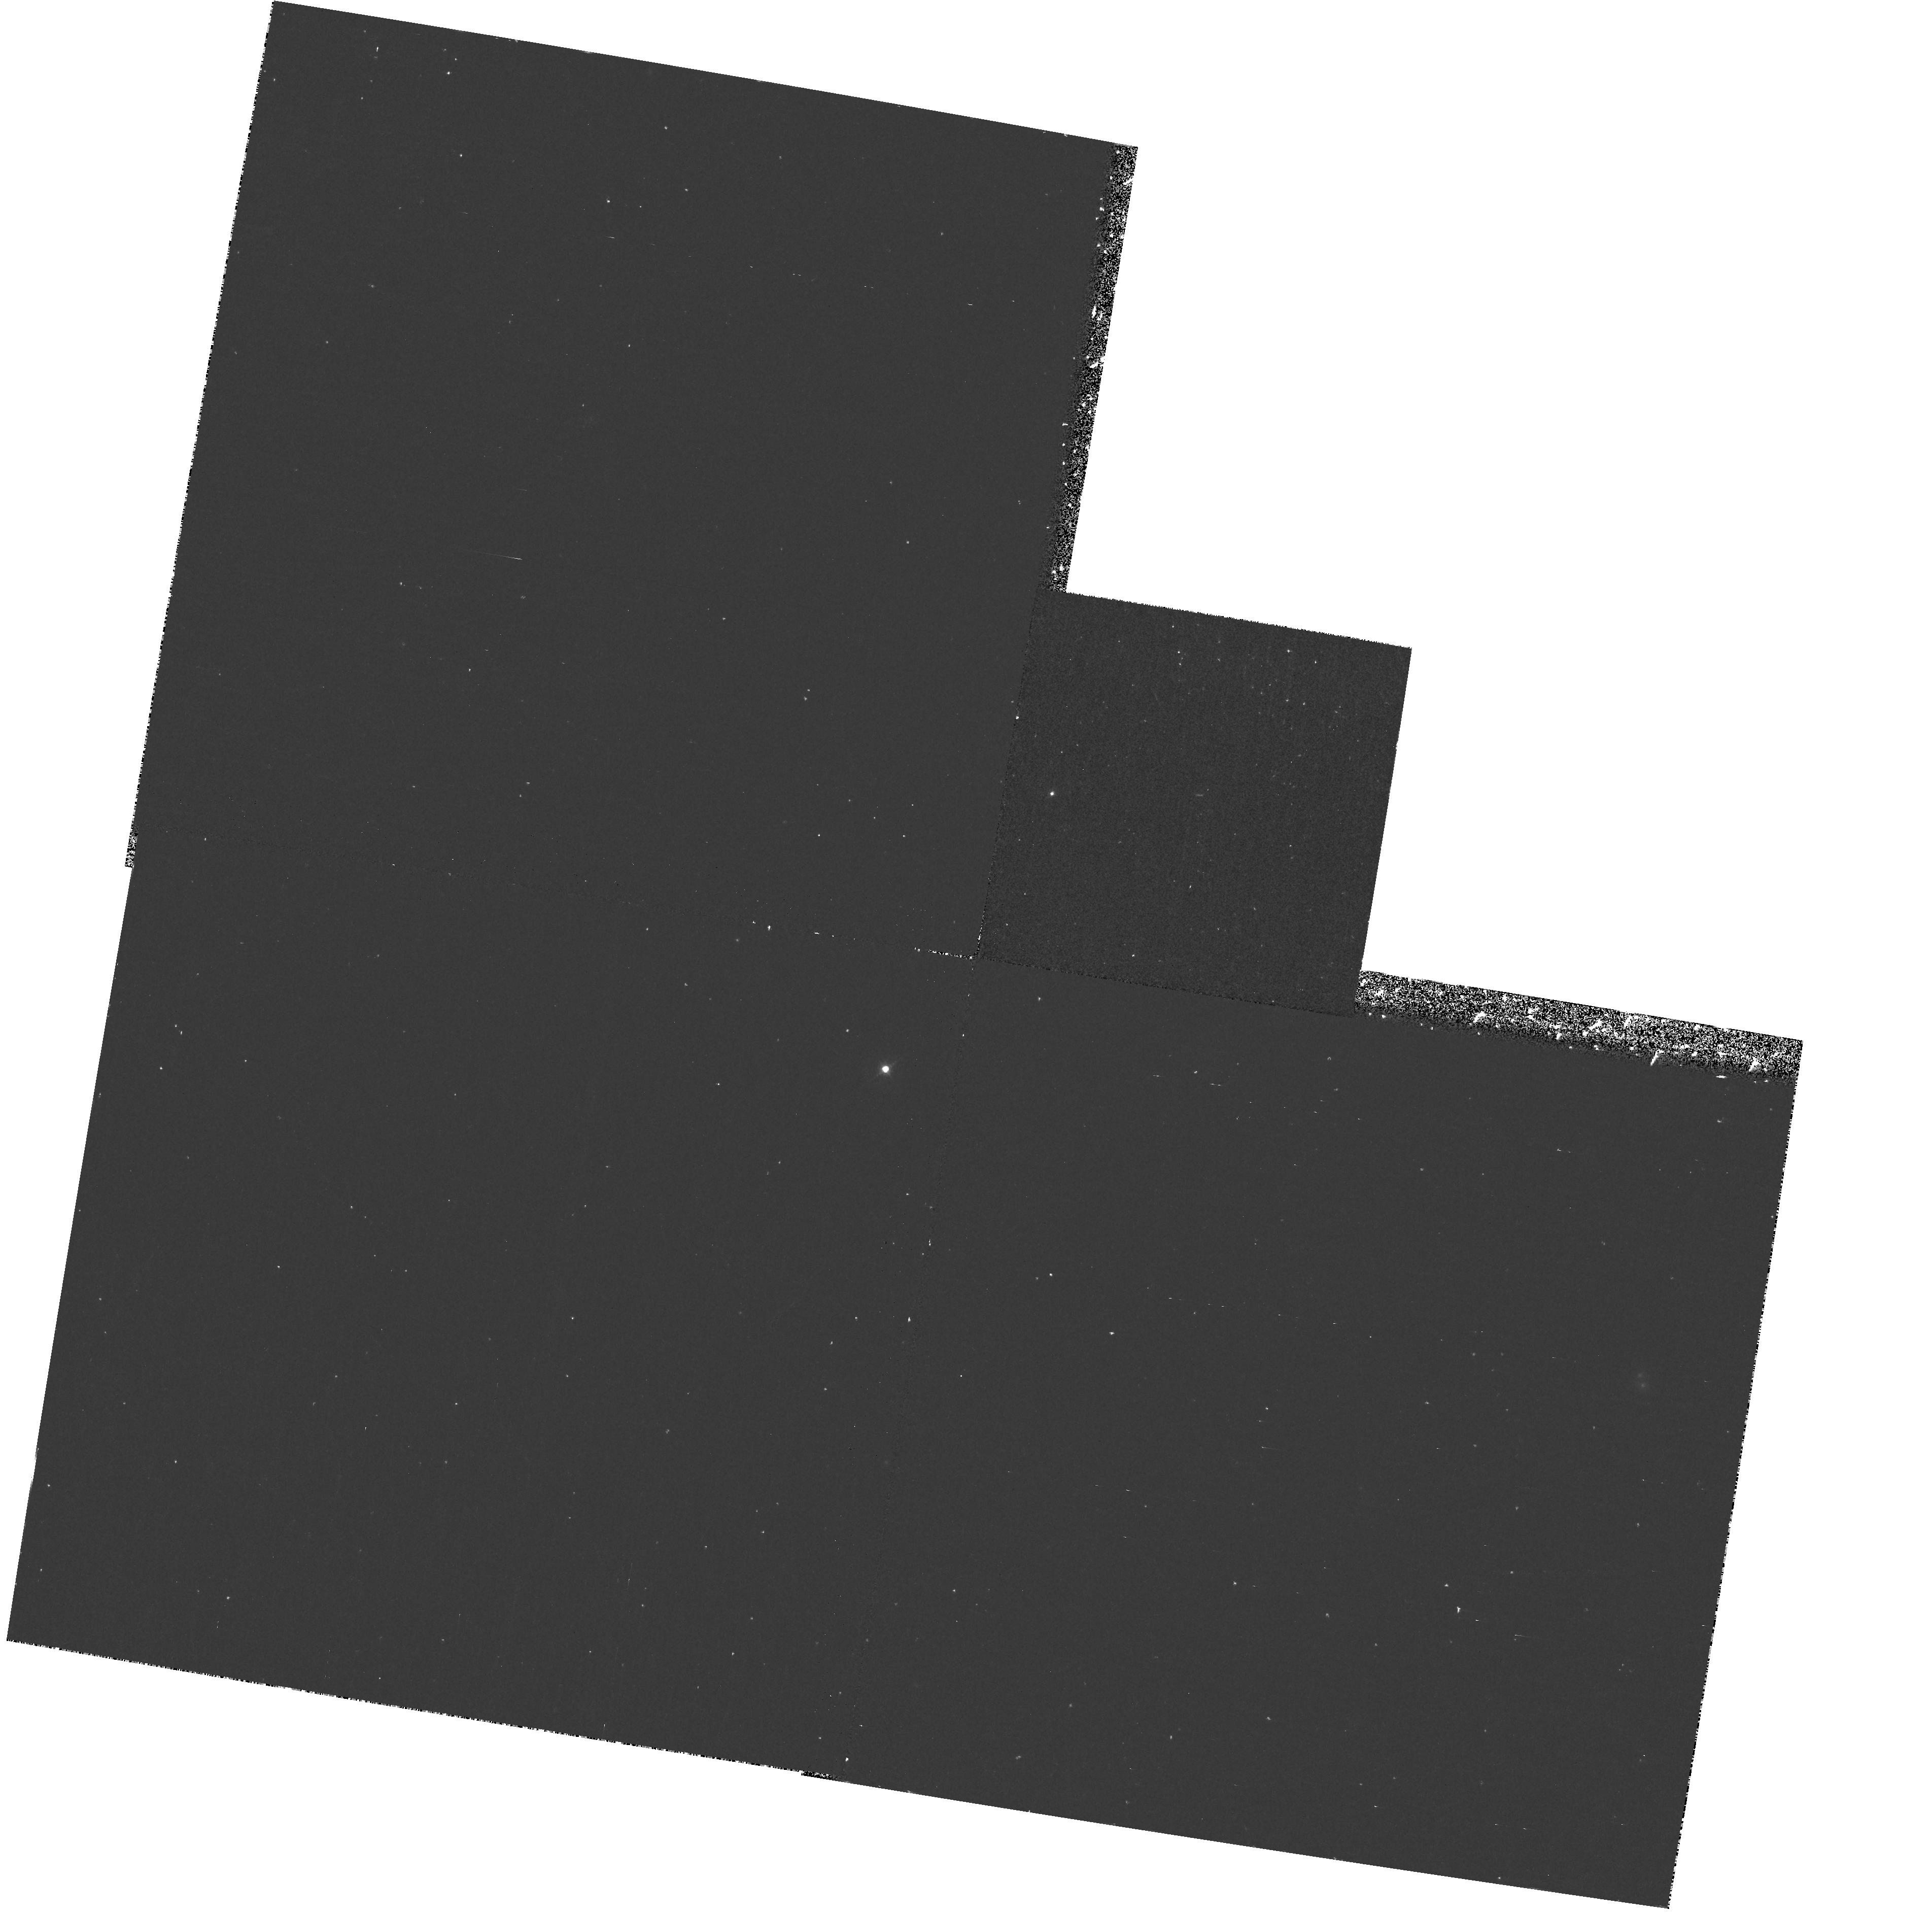
Target: IRASFSC10214+4724. Instrument: WFPC2/PC. Filter: F467M. Exposure: 37 min. Observation ID: hst_6834_04_wfpc2_pc_f467m_u3wf04

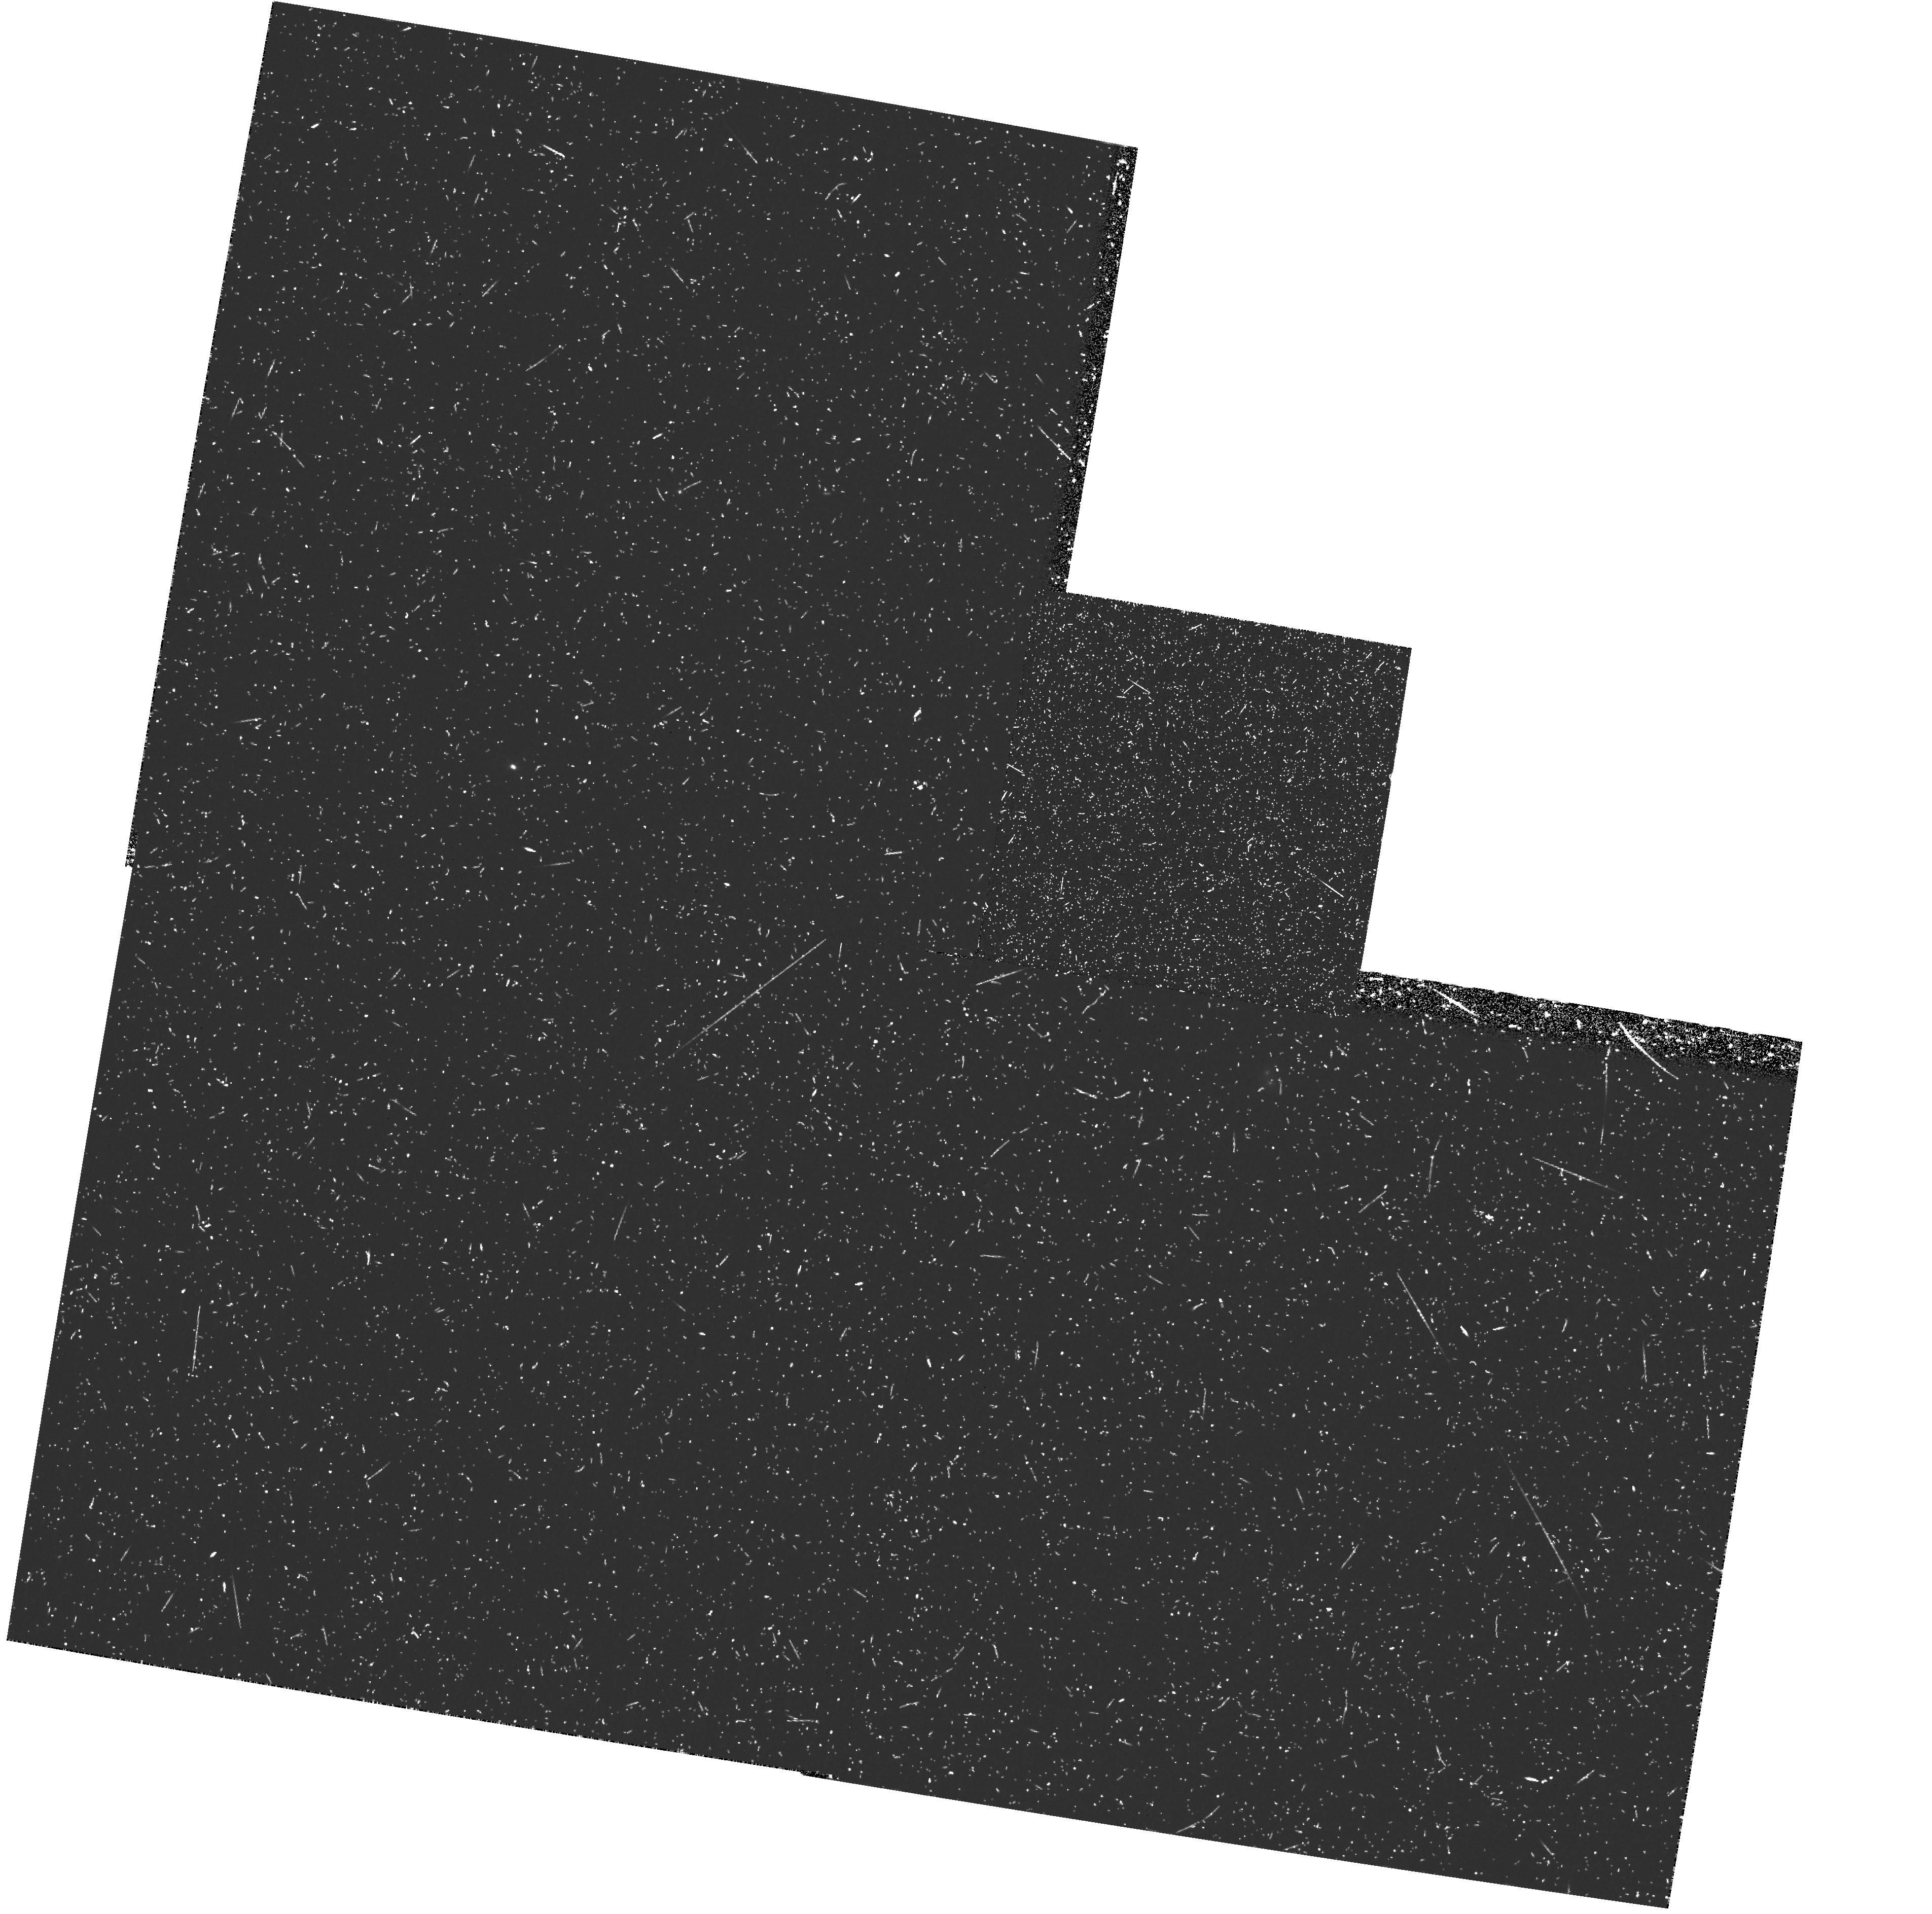
Target: IRASFSC10214+4724. Instrument: WFPC2/PC. Filter: FR533N. Exposure: 48 min. Observation ID: u3wf0406r

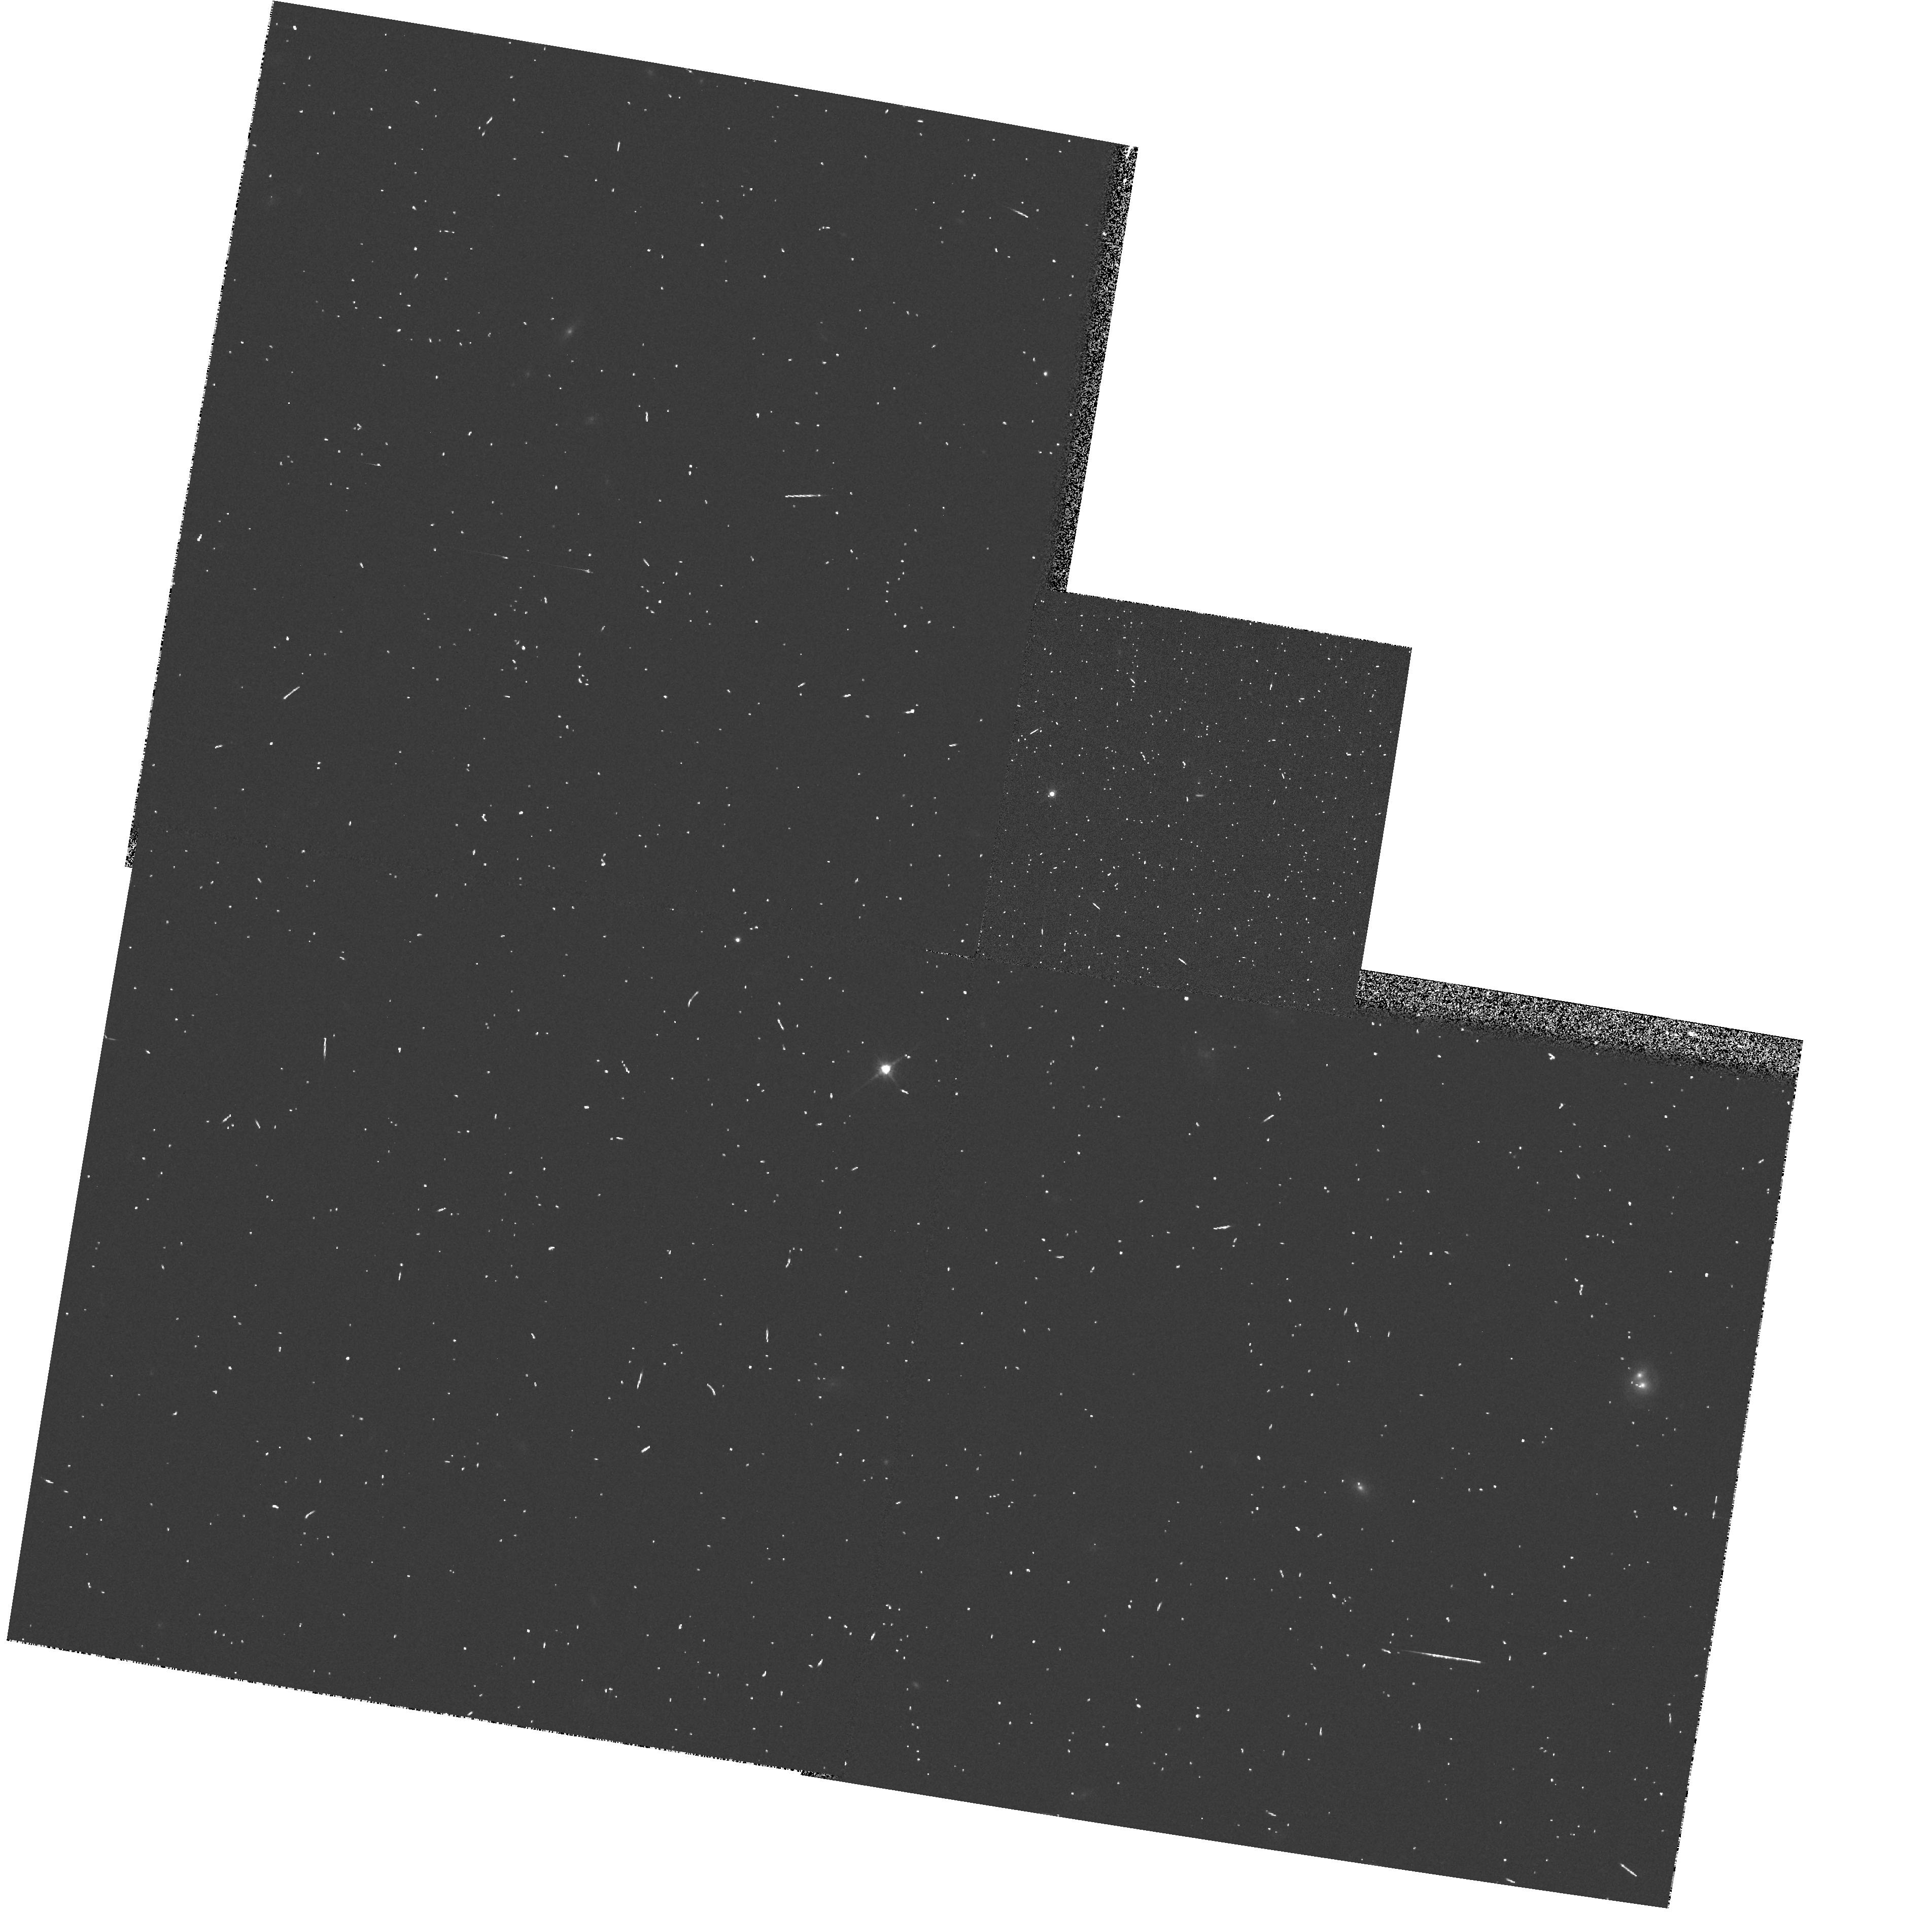
Target: IRASFSC10214+4724. Instrument: WFPC2/PC. Filter: F814W. Exposure: 3 min. Observation ID: hst_6834_04_wfpc2_pc_f814w_u3wf04

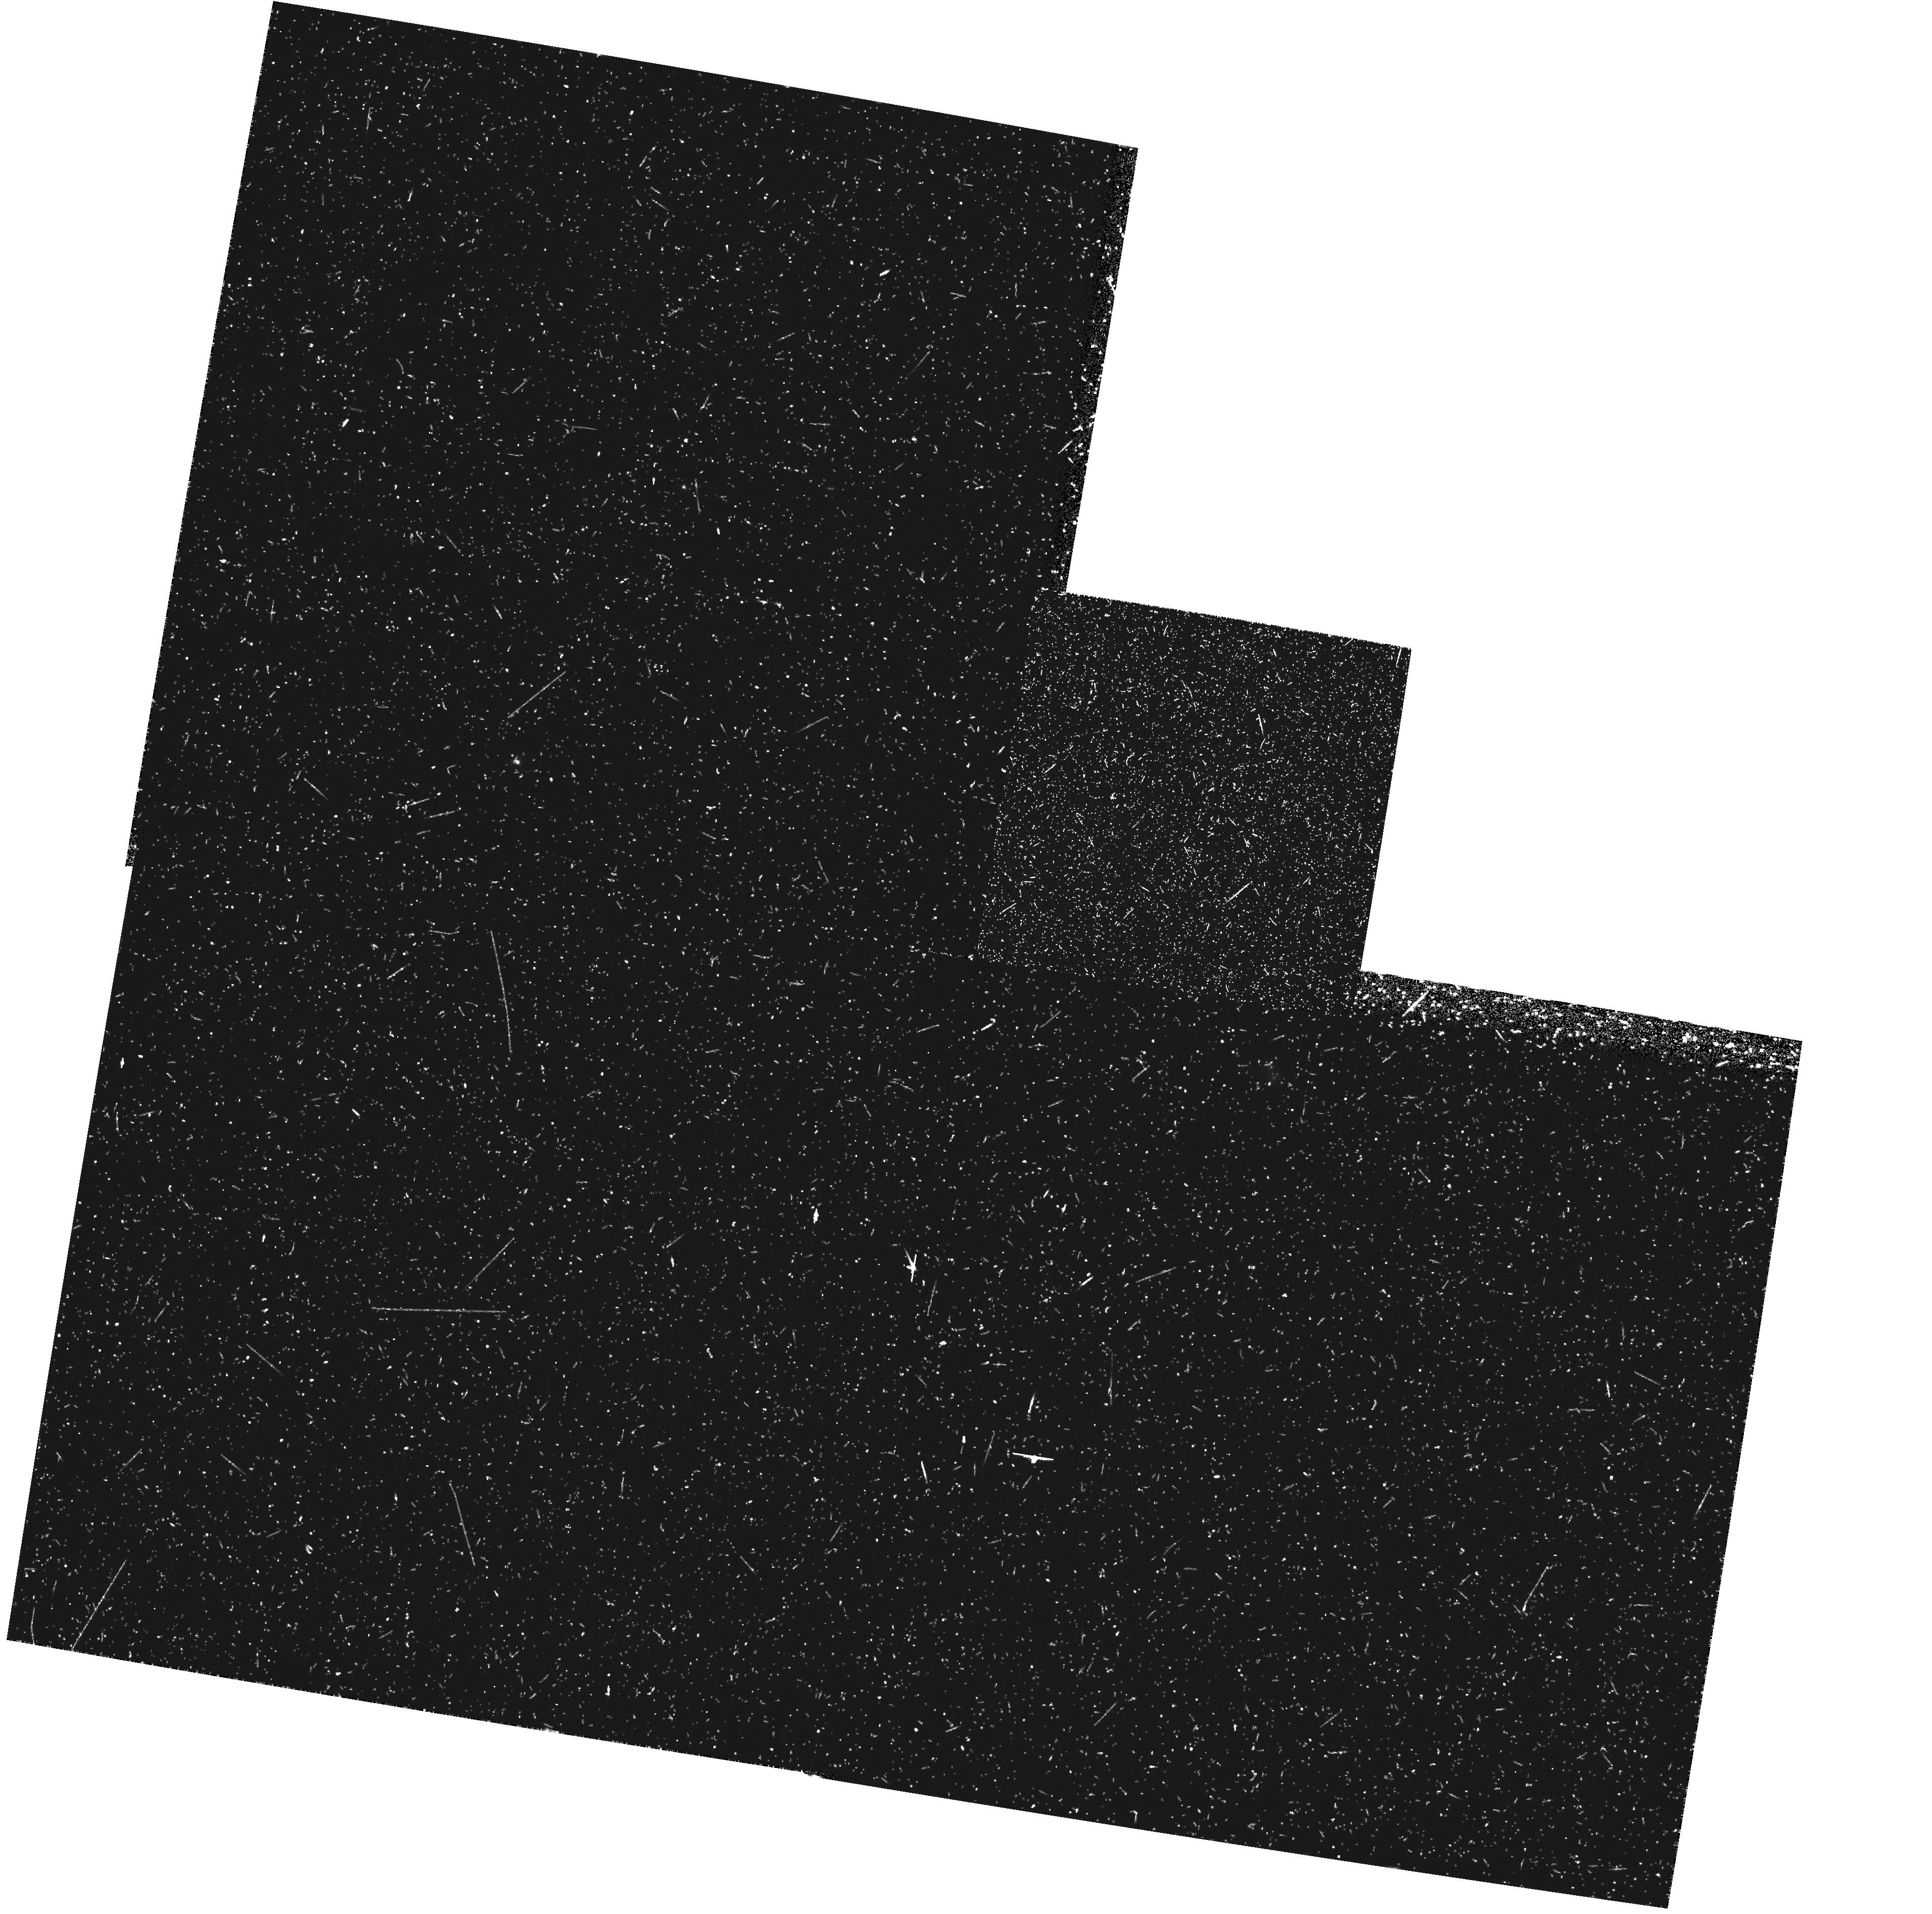
Target: IRASFSC10214+4724. Instrument: WFPC2/PC. Filter: FR533N. Exposure: 48 min. Observation ID: u3wf0508r

Lenses, Mirrors, and HST: IRAS FSC10214+4724 Under a Compound Microscope (PI: Eisenhardt, Peter)

Our existing WFPC2 F814W image provides compelling evidence that the luminous IRAS source FSC 10214+4724 at redshift 2.3 is gravitationally lensed. The source is also highly polarized (26% in the blue), and Keck data recently obtained by one of us shows broad emission lines in polarized light, while the narrow lines are unpolarized. We propose to obtain polarimetric imaging of the blue continuum of this source with the FOC, and imaging of the unpolarized narrow CIV line with the linear ramp filter in WFPC2. We will use our gravitational lens model to interpret these images, allowing us to measure the relative locations and sizes of the scattering region and the narrow emission line region on scales as small as 50 pc.